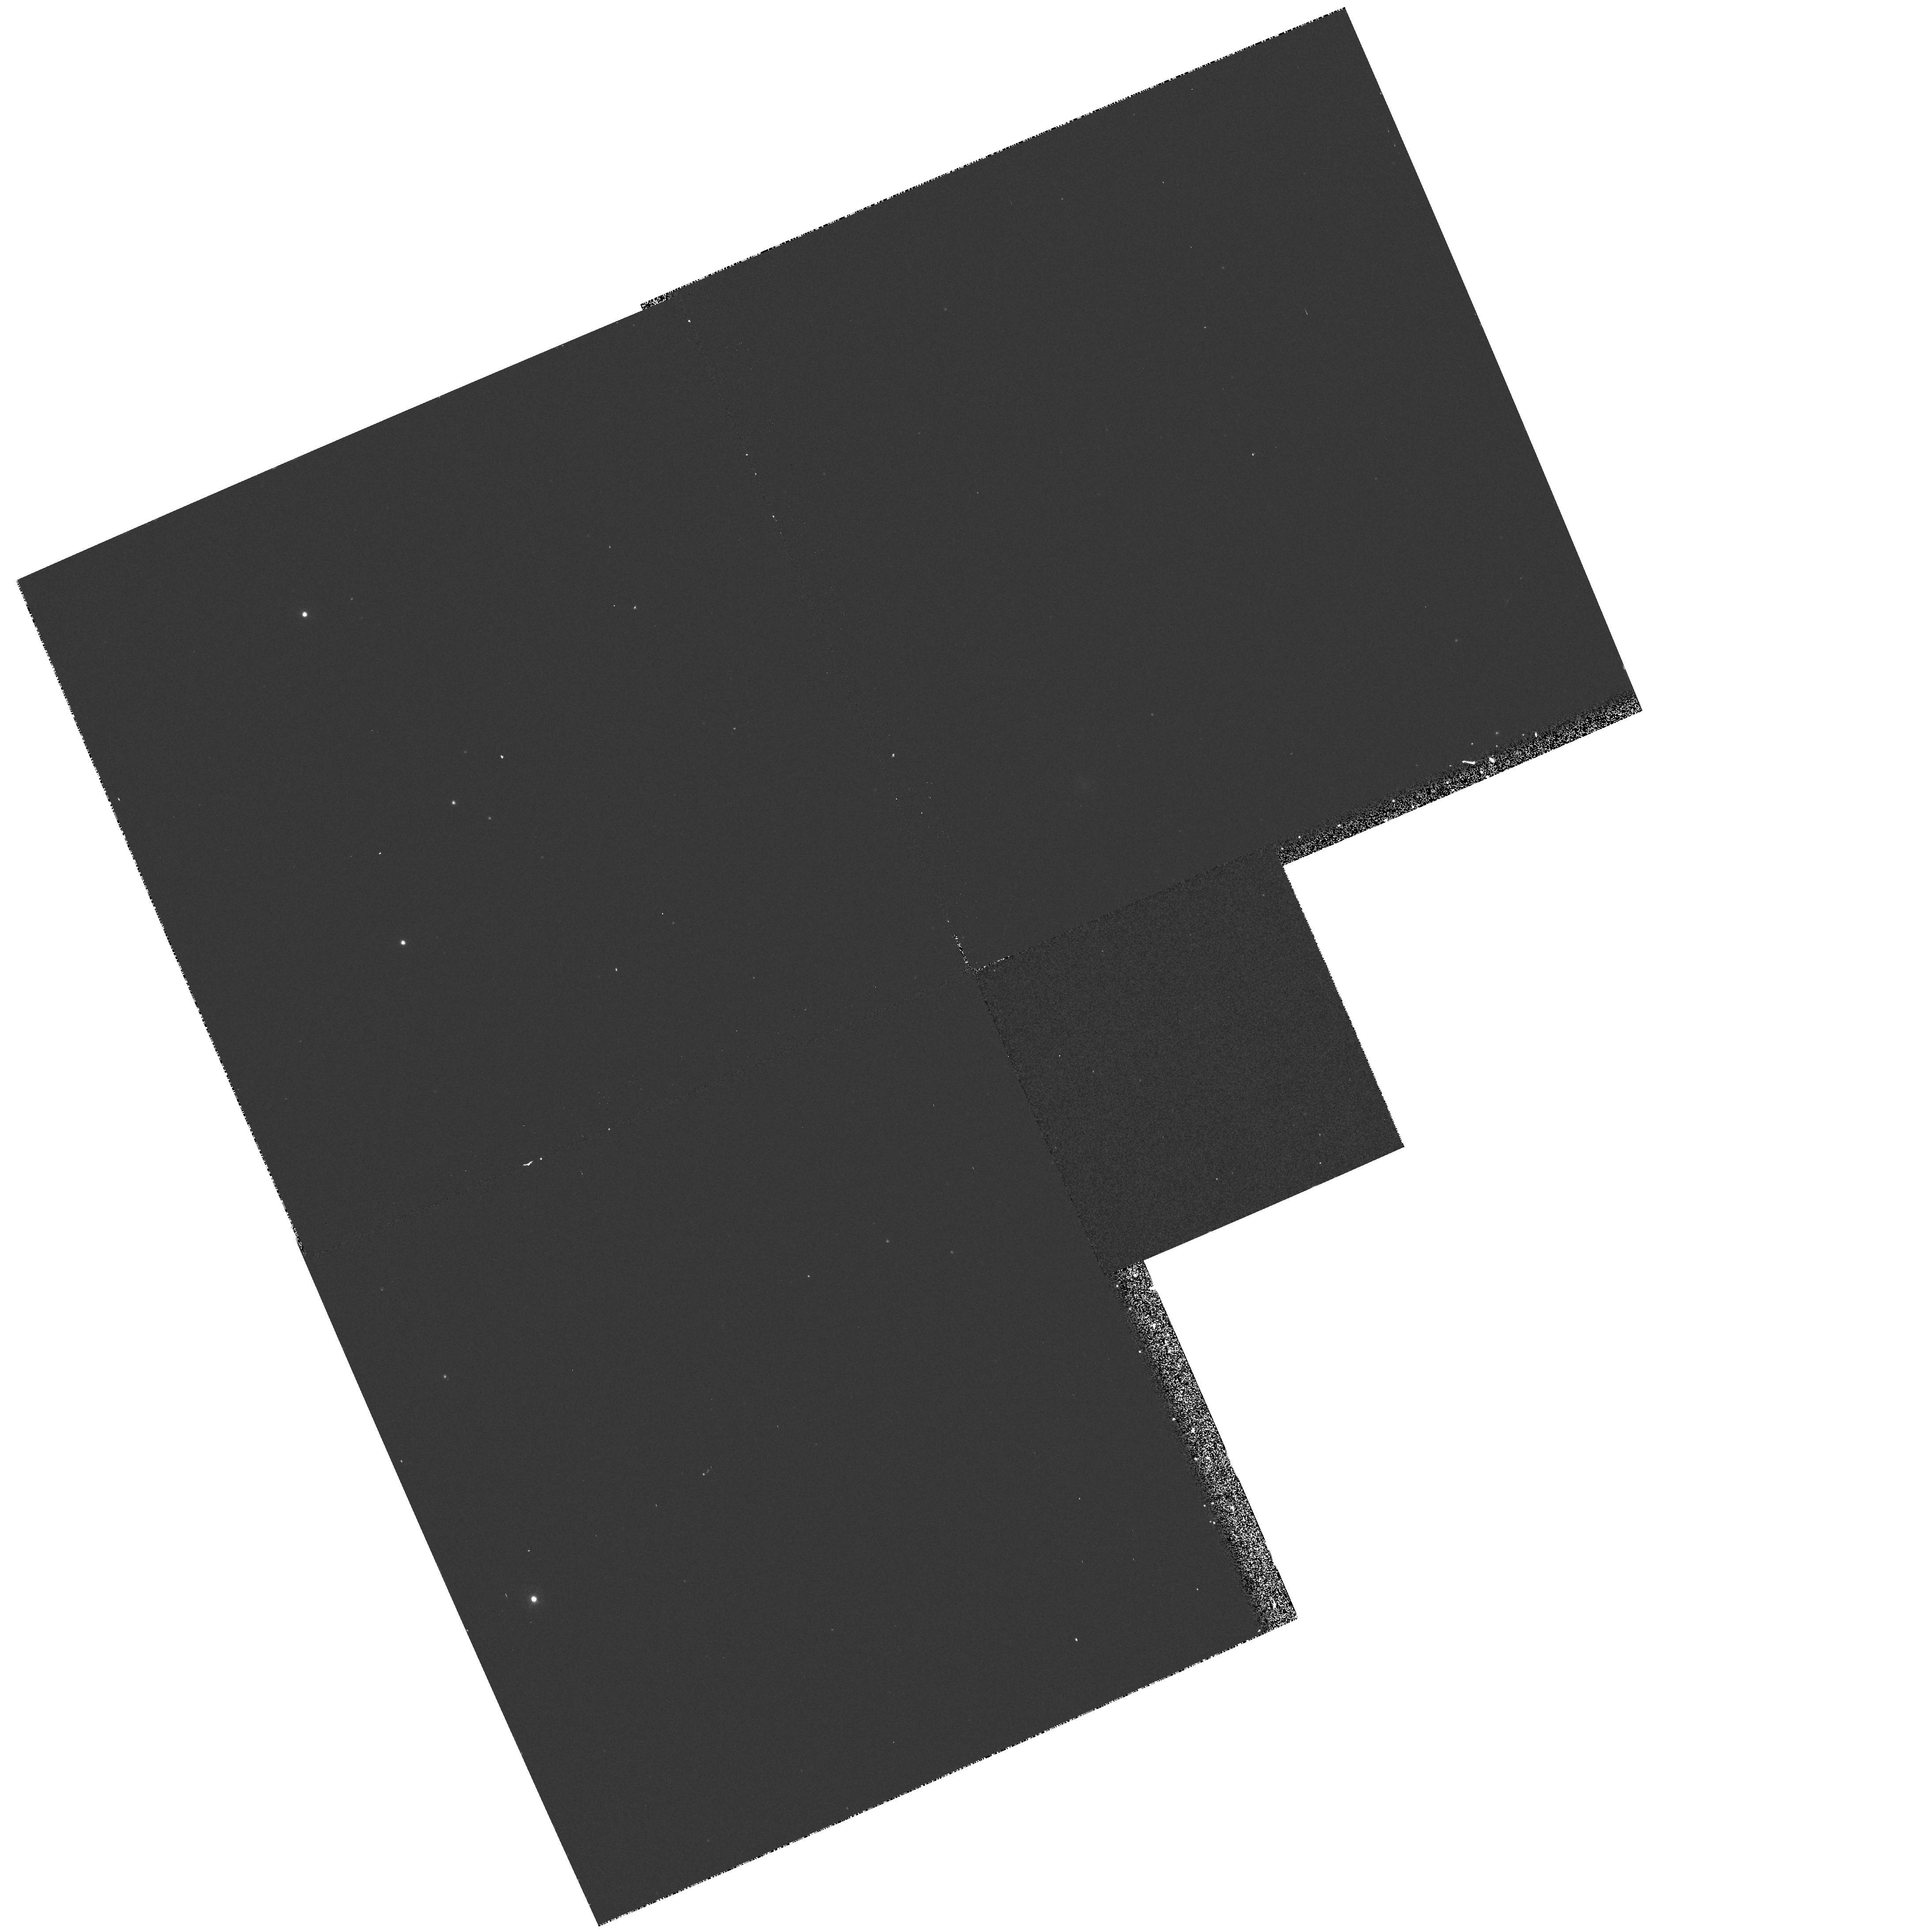
Target: NGC206-BACKGROUND
Instrument: WFPC2/PC
Filter: F336W
Exposure: 12 min
Observation ID: hst_6284_01_wfpc2_pc_f336w_u2q001

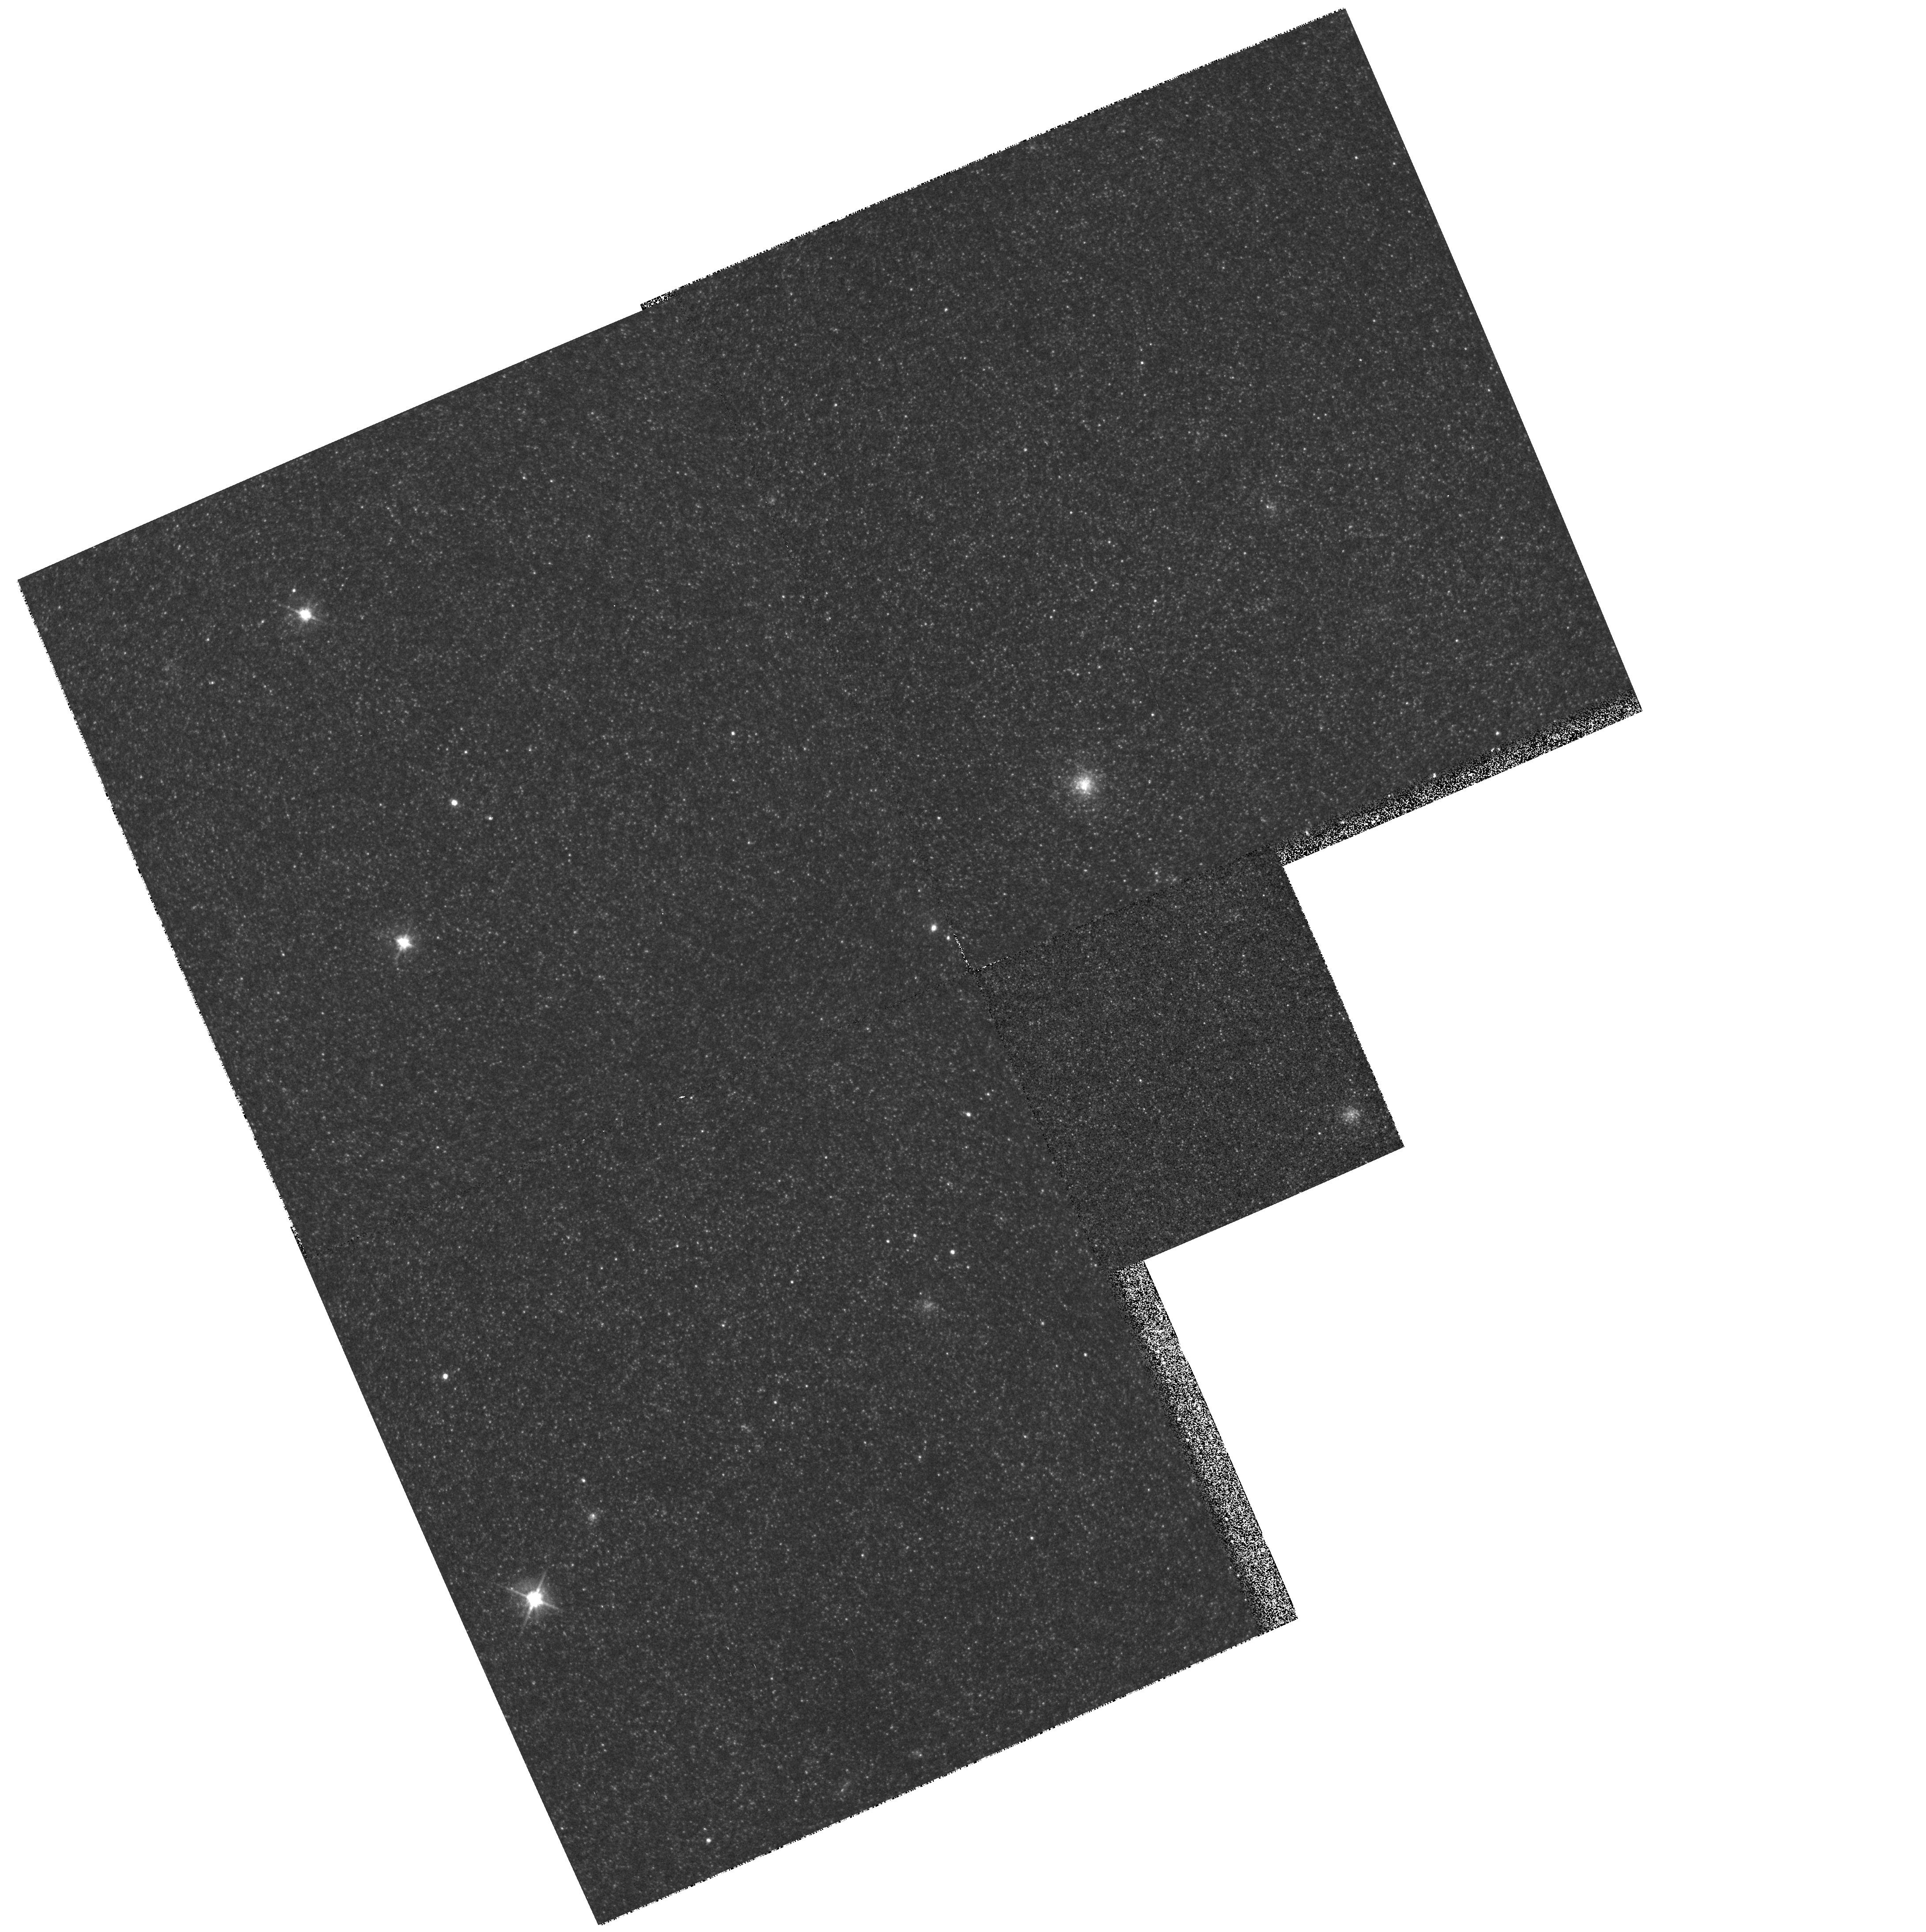
Target: NGC206-BACKGROUND
Instrument: WFPC2/PC
Filter: F555W
Exposure: 7 min
Observation ID: hst_6284_01_wfpc2_pc_f555w_u2q001

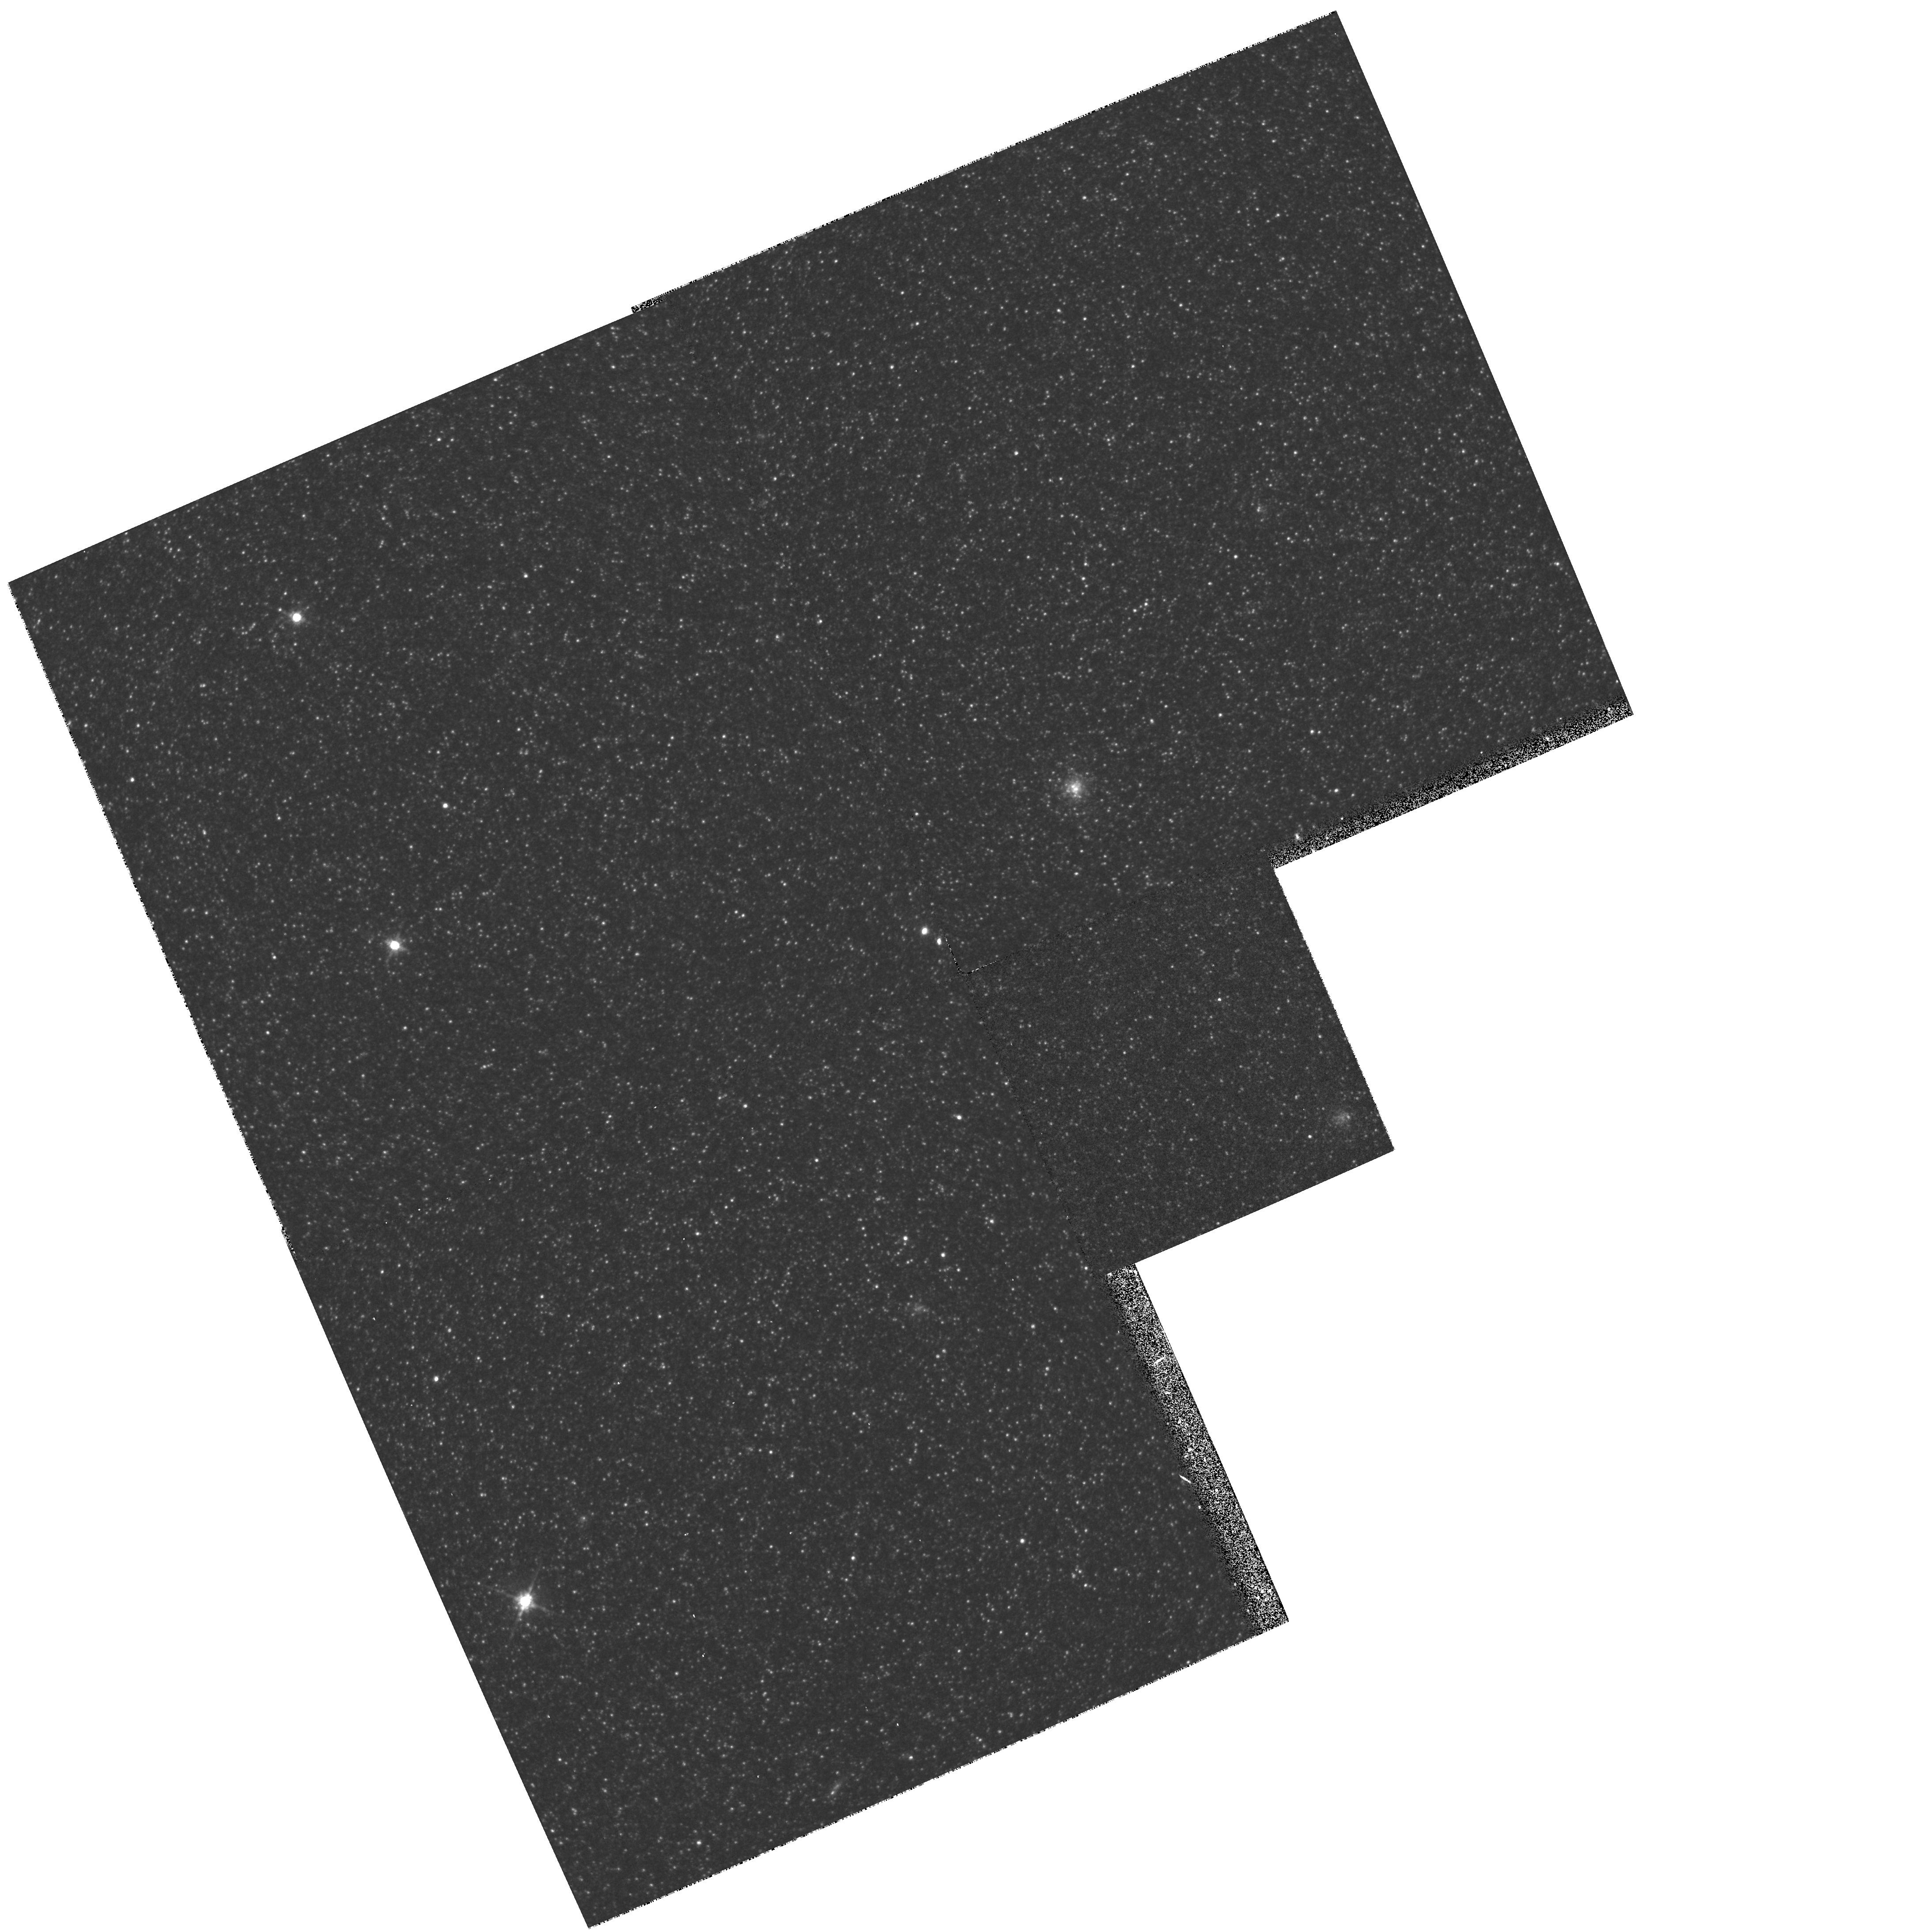
Target: NGC206-BACKGROUND
Instrument: WFPC2/PC
Filter: F814W
Exposure: 7 min
Observation ID: hst_6284_01_wfpc2_pc_f814w_u2q001

STELLAR POPULATIONS IN THE LOCAL GROUP (PI: Westphal, J. A.)

In Cycle 4 we obtained WFPC2 images of a portion of the OB association NGC 206 in M31 for the purpose of determining the Initial Mass Function of the intermediate mass stars. In this program we are obtaining a background field in order to be able to subtract, statistically, stars in the NGC 206 field that are not members of the association. This is necessary in order to determine a true IMF of the association.